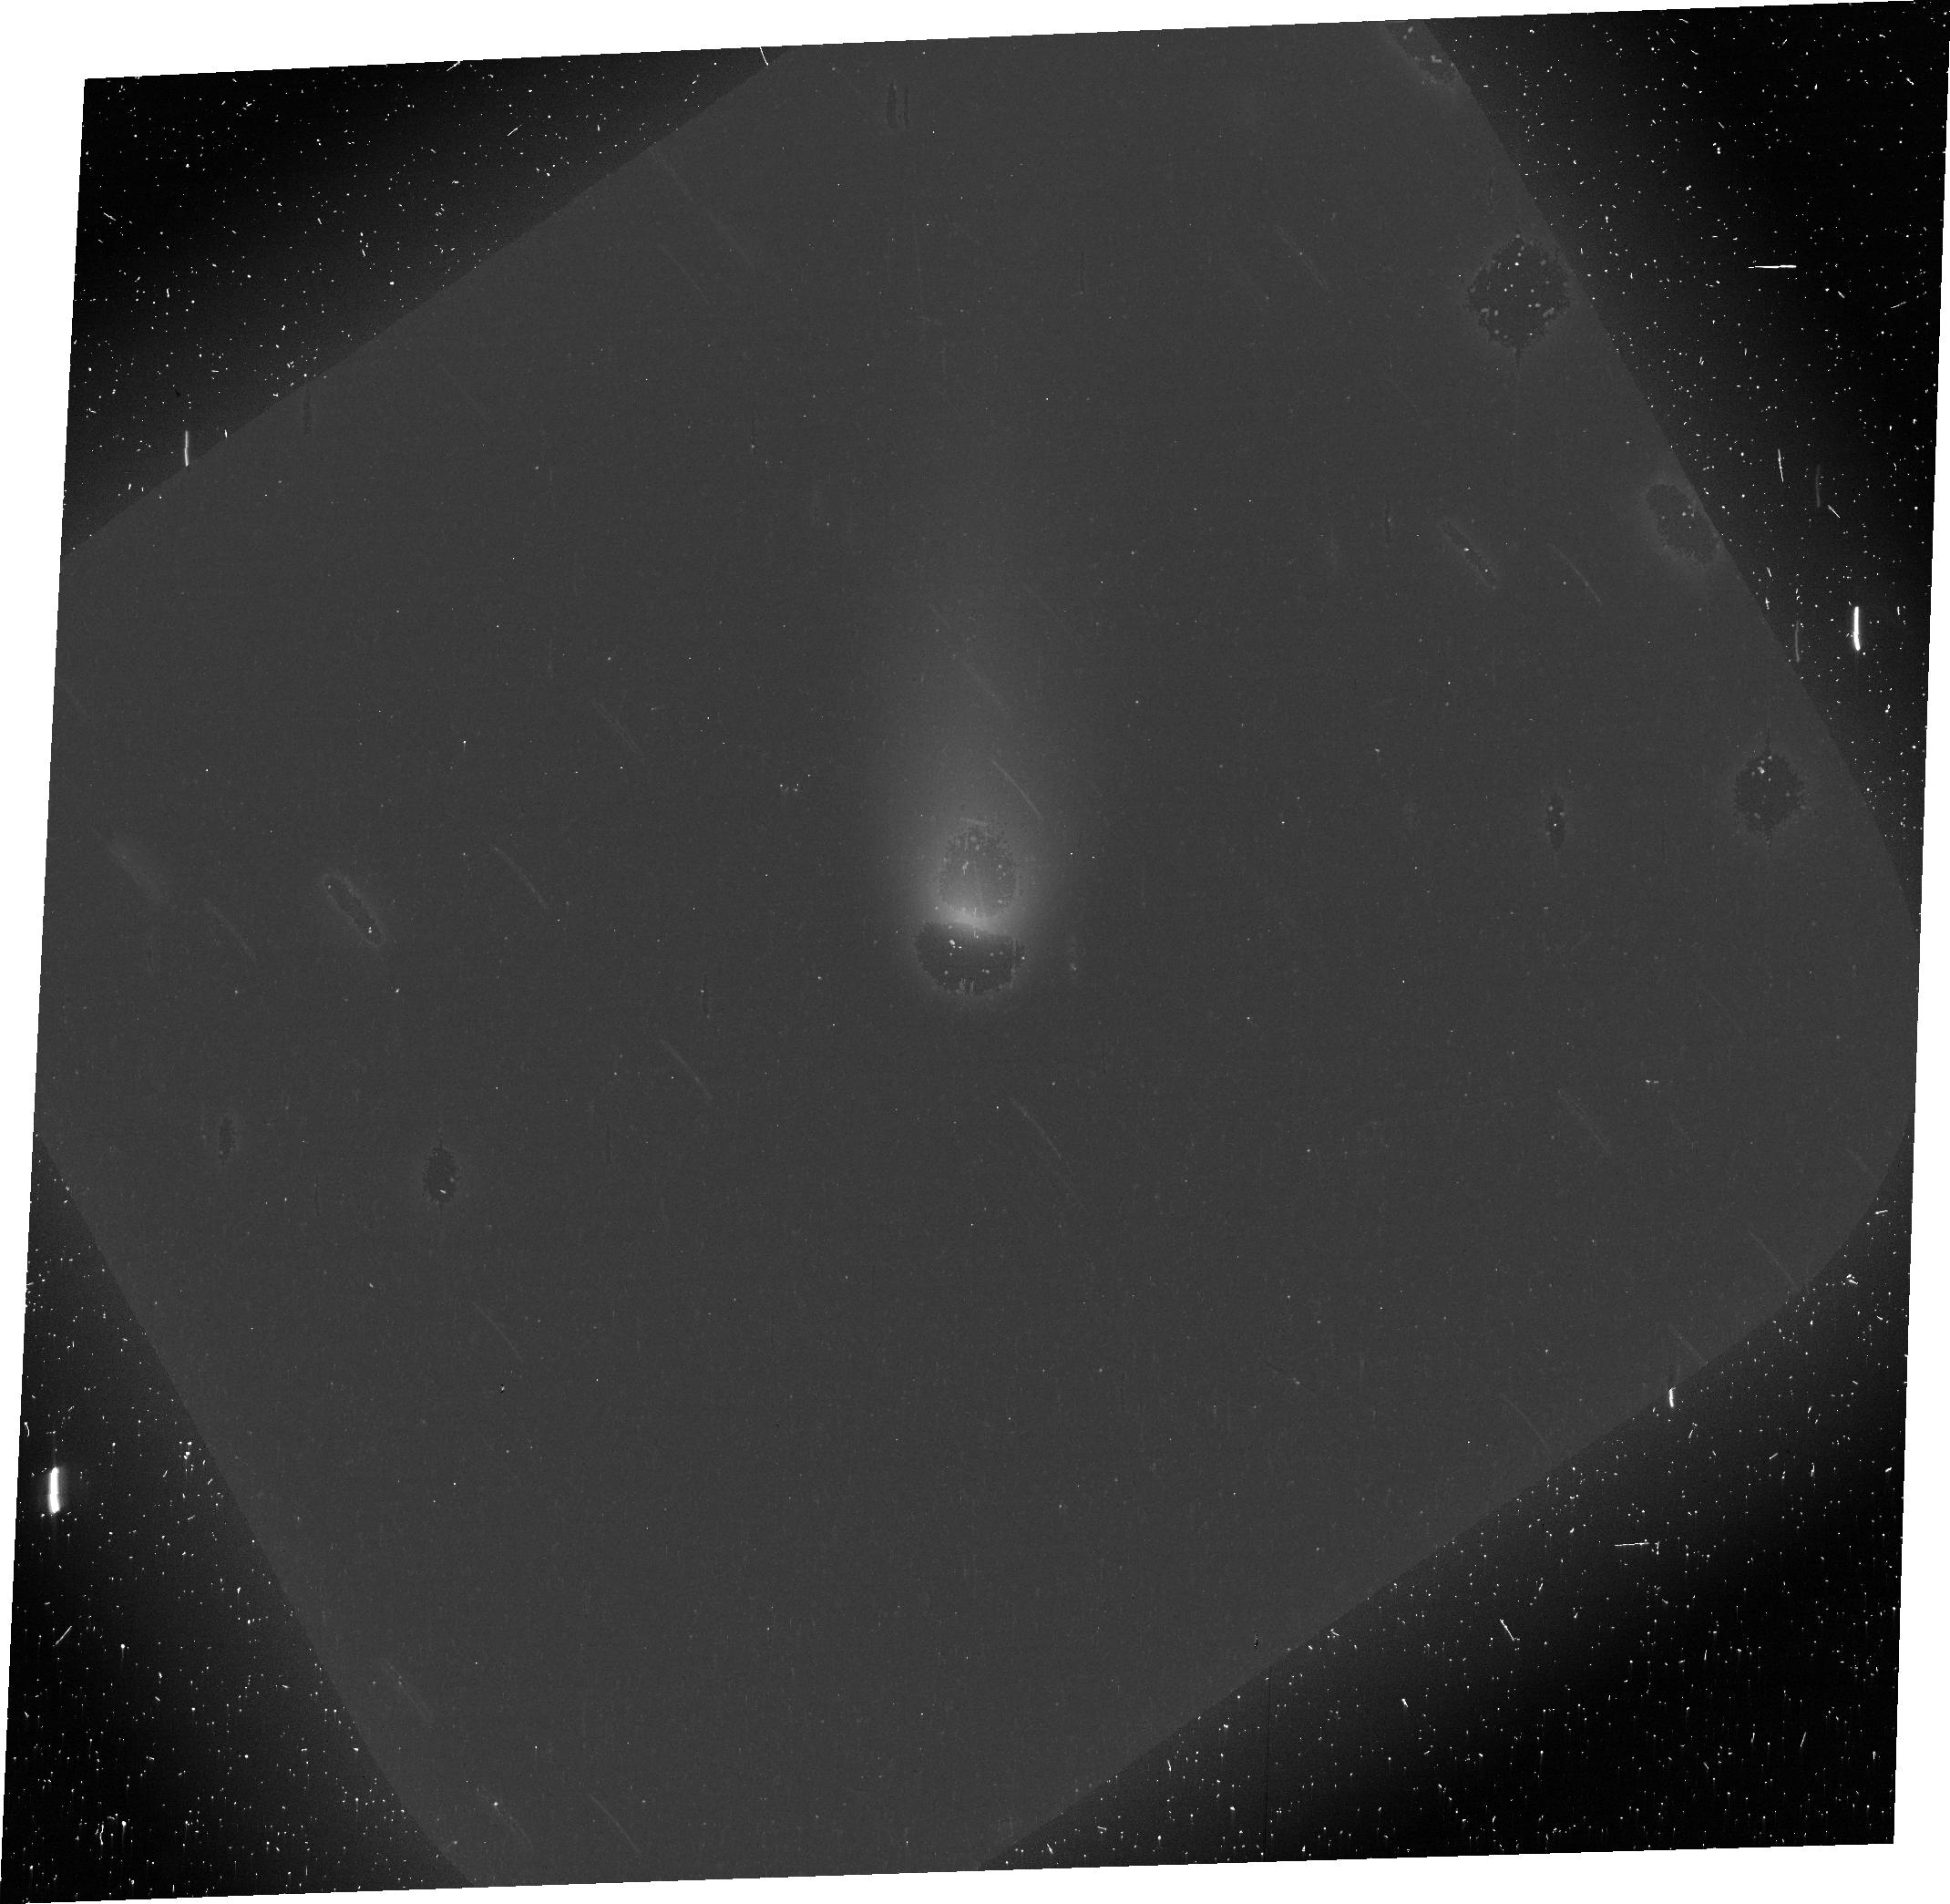
Target: ISON
Instrument: ACS/WFC
Filter: F606W
Exposure: 25 min
Observation ID: jc7f01010

Imaging Polarimetry of the 2013 Comet ISON with ACS: A Pre-Perihelion Study of the Heterogeneous Coma (PI: Hines, Dean C.)

We propose for Director's Discretionary time to obtain ACS/WFC polarimetric images of Comet C/2012 S1 (ISON) on its pre-perihelion approach to the inner solar system before it becomes unobservable by HST. Comet ISON is a sungrazer on a nearly parabolic trajectory, similar to that of the Great Comet of 1680, and likely carries pristine material dating to the time of the solar-system formation. Recent polarimetric observations of other comets have found that different regions of the coma produce different polarimetric light-scattering responses, indicating that different portions of the coma contain different materials. The presence of a strongly negatively polarizing circumnucleus halo region that has been observed very near the nucleus of several comets suggest a depletion of absorbing, carbonaceous particles in this region. High spatial-resolution ACS polarimetric images of Comet ISON not only can be used to place bounds on the material constituents of different regions of its coma, but can also be used to explore its dynamics and acquire an understanding of the radiation-coma interaction that accounts for coma heterogeneities.